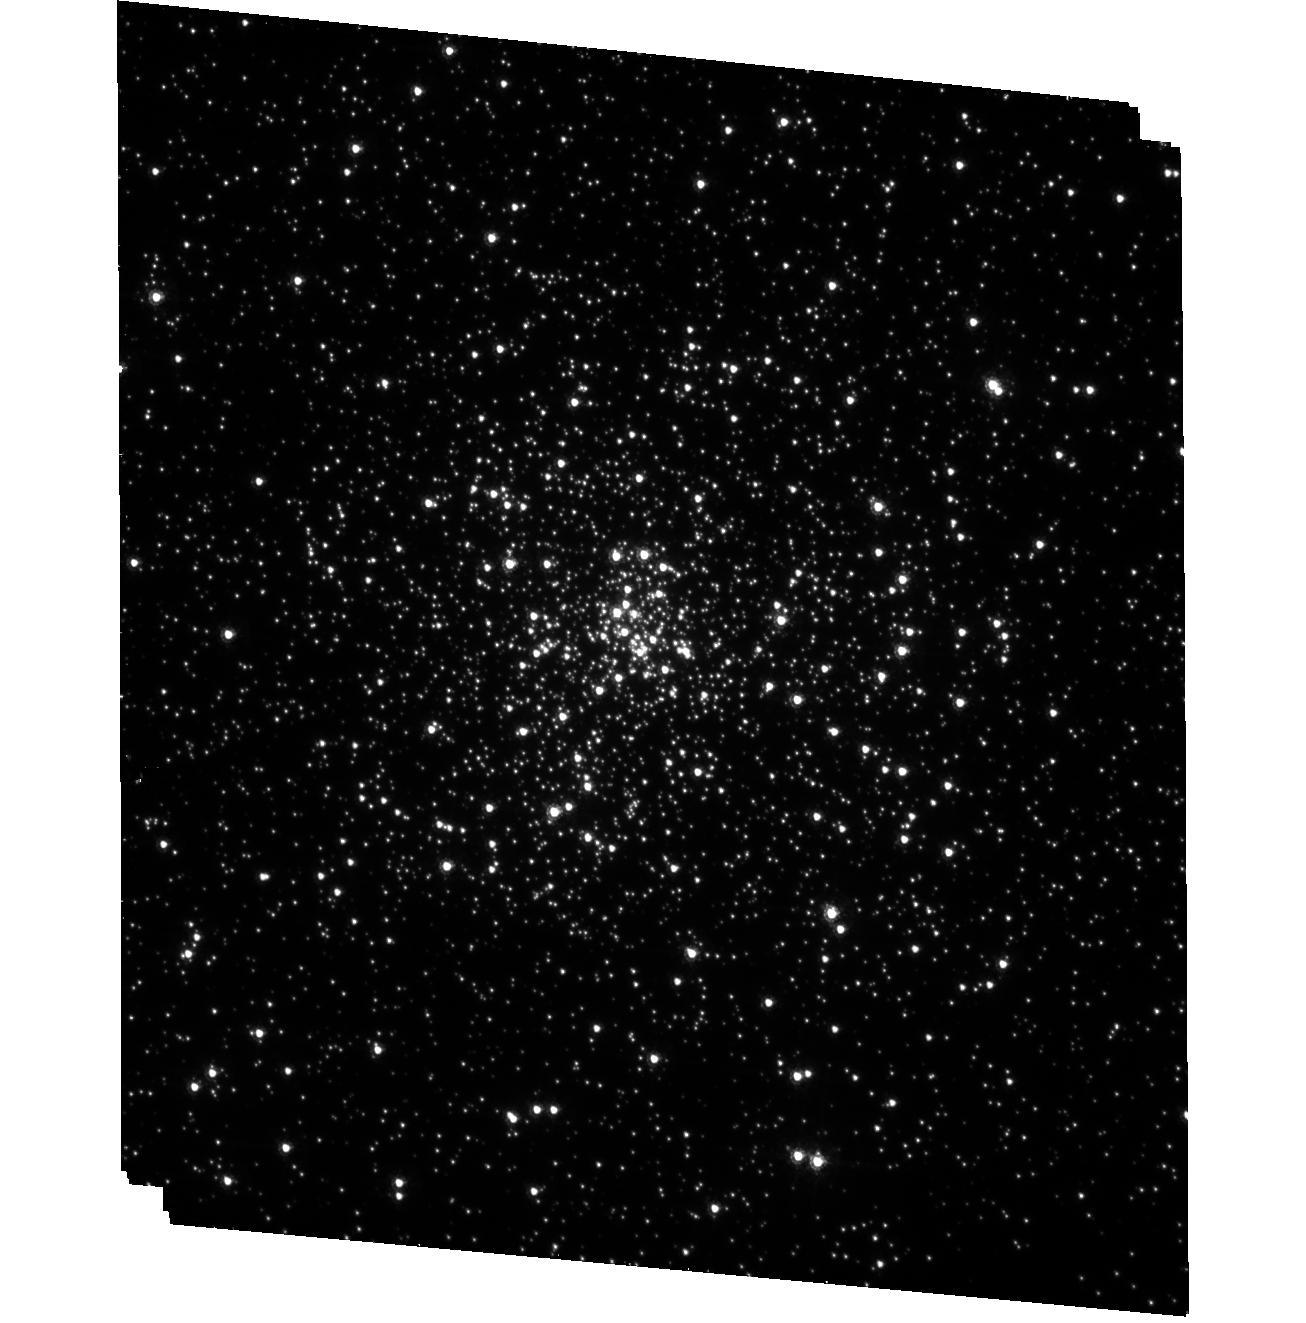
Target: NGC6624-POS4
Instrument: ACS/HRC
Filter: F435W
Exposure: 33 min
Observation ID: hst_10401_07_acs_hrc_f435w_j95z07

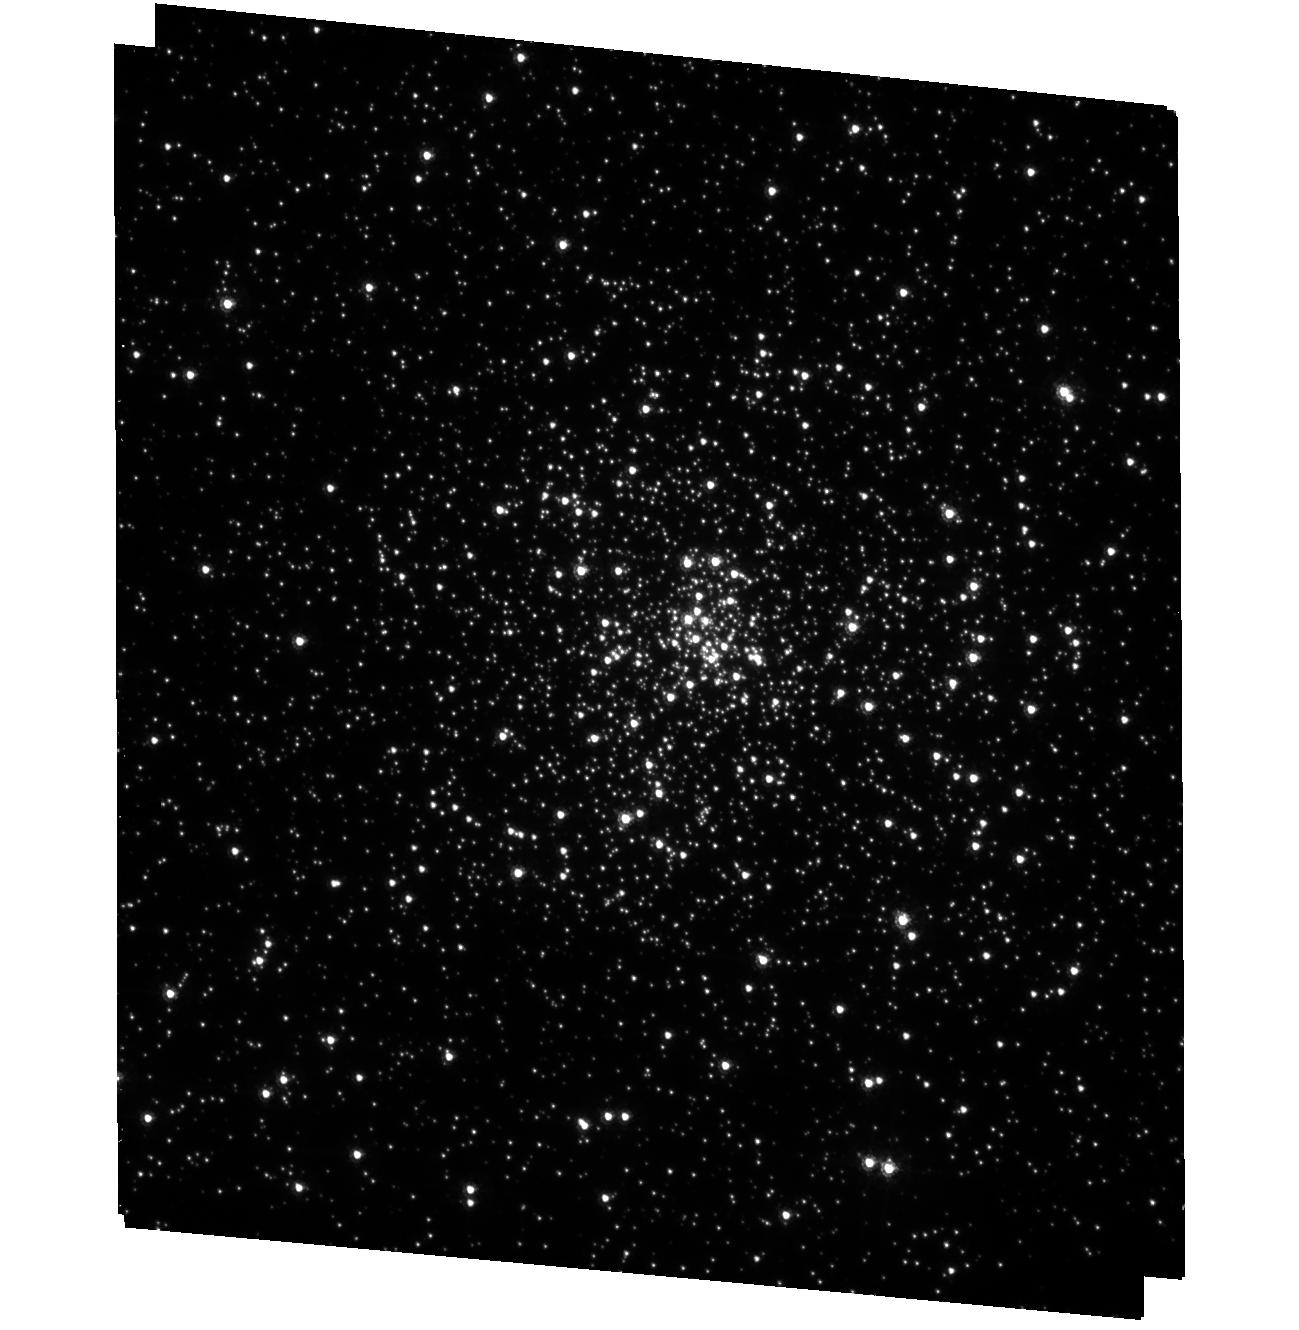
Target: NGC6624-POS1
Instrument: ACS/HRC
Filter: F435W
Exposure: 33 min
Observation ID: hst_10401_06_acs_hrc_f435w_j95z06

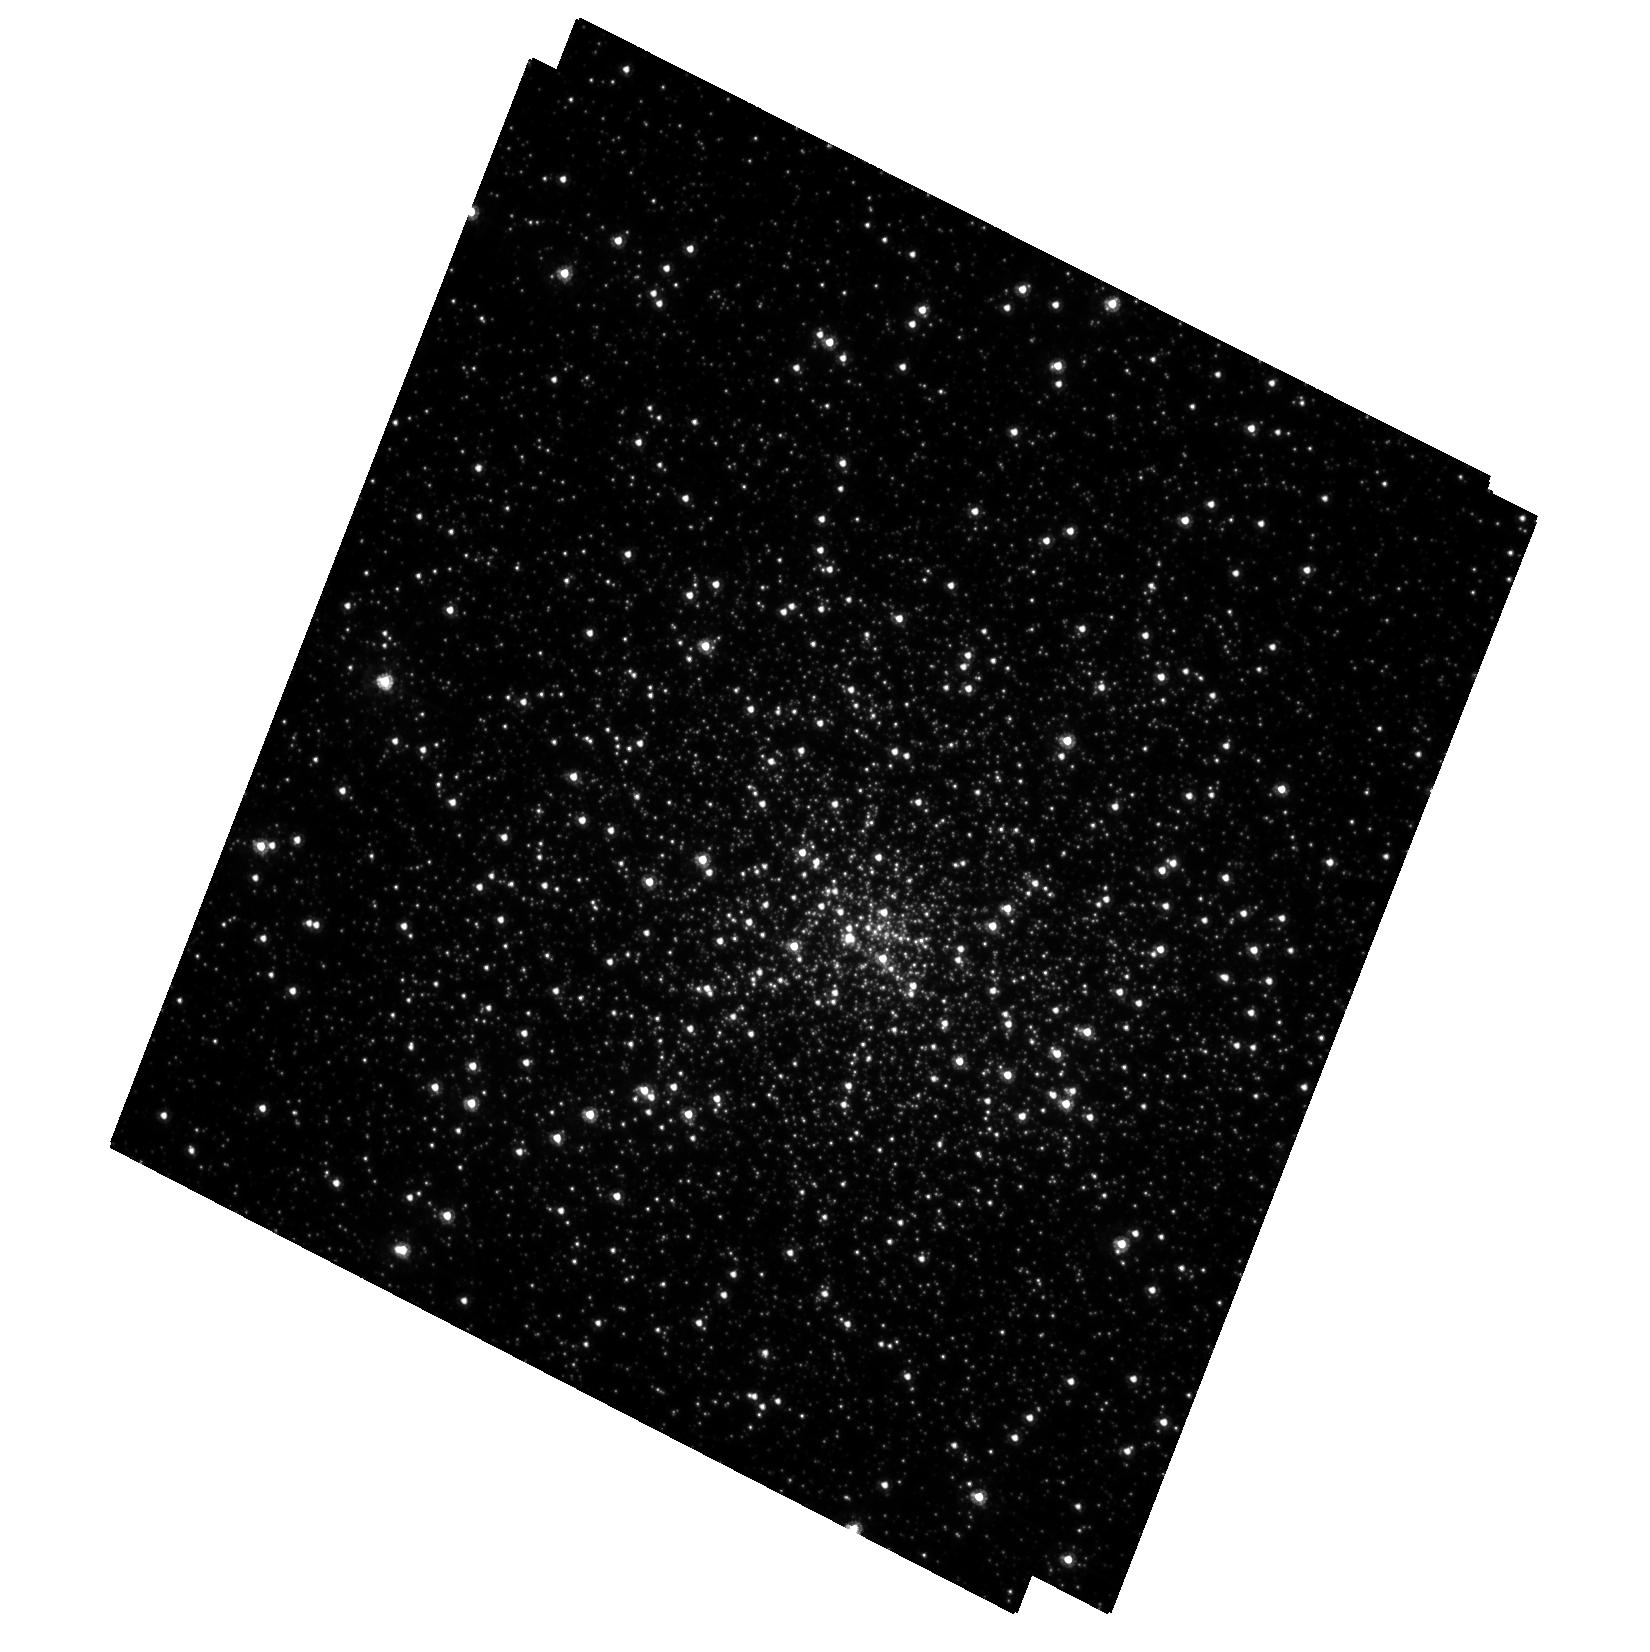
Target: NGC7078-POS3
Instrument: ACS/HRC
Filter: F435W
Exposure: 27 min
Observation ID: hst_10401_02_acs_hrc_f435w_j95z02

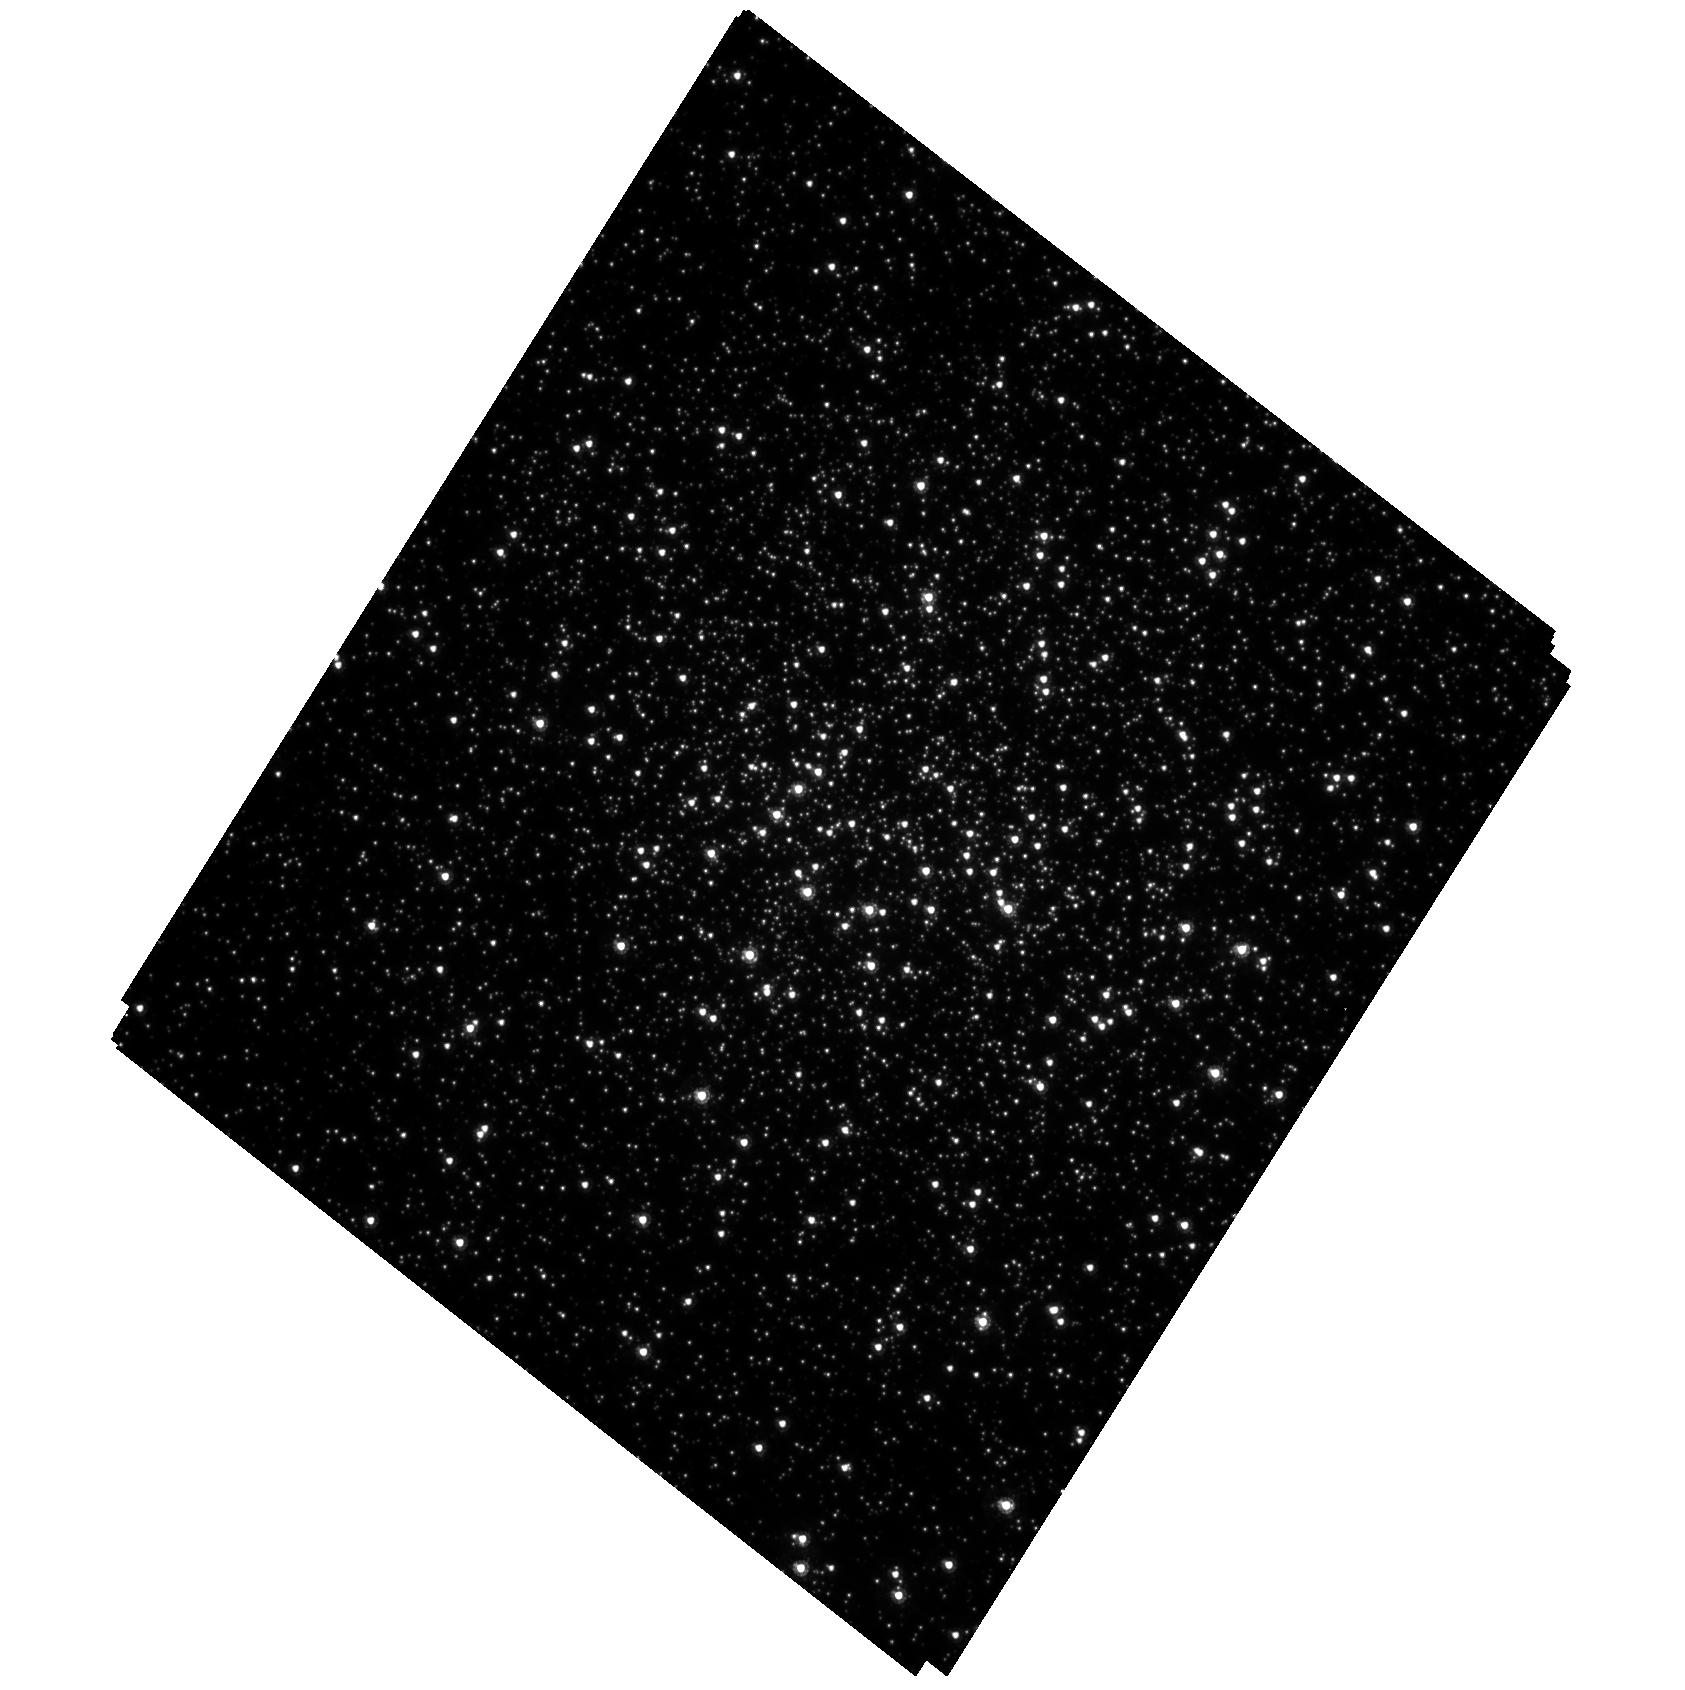
Target: NGC362-POS3
Instrument: ACS/HRC
Filter: F435W
Exposure: 24 min
Observation ID: hst_10401_01_acs_hrc_f435w_j95z01

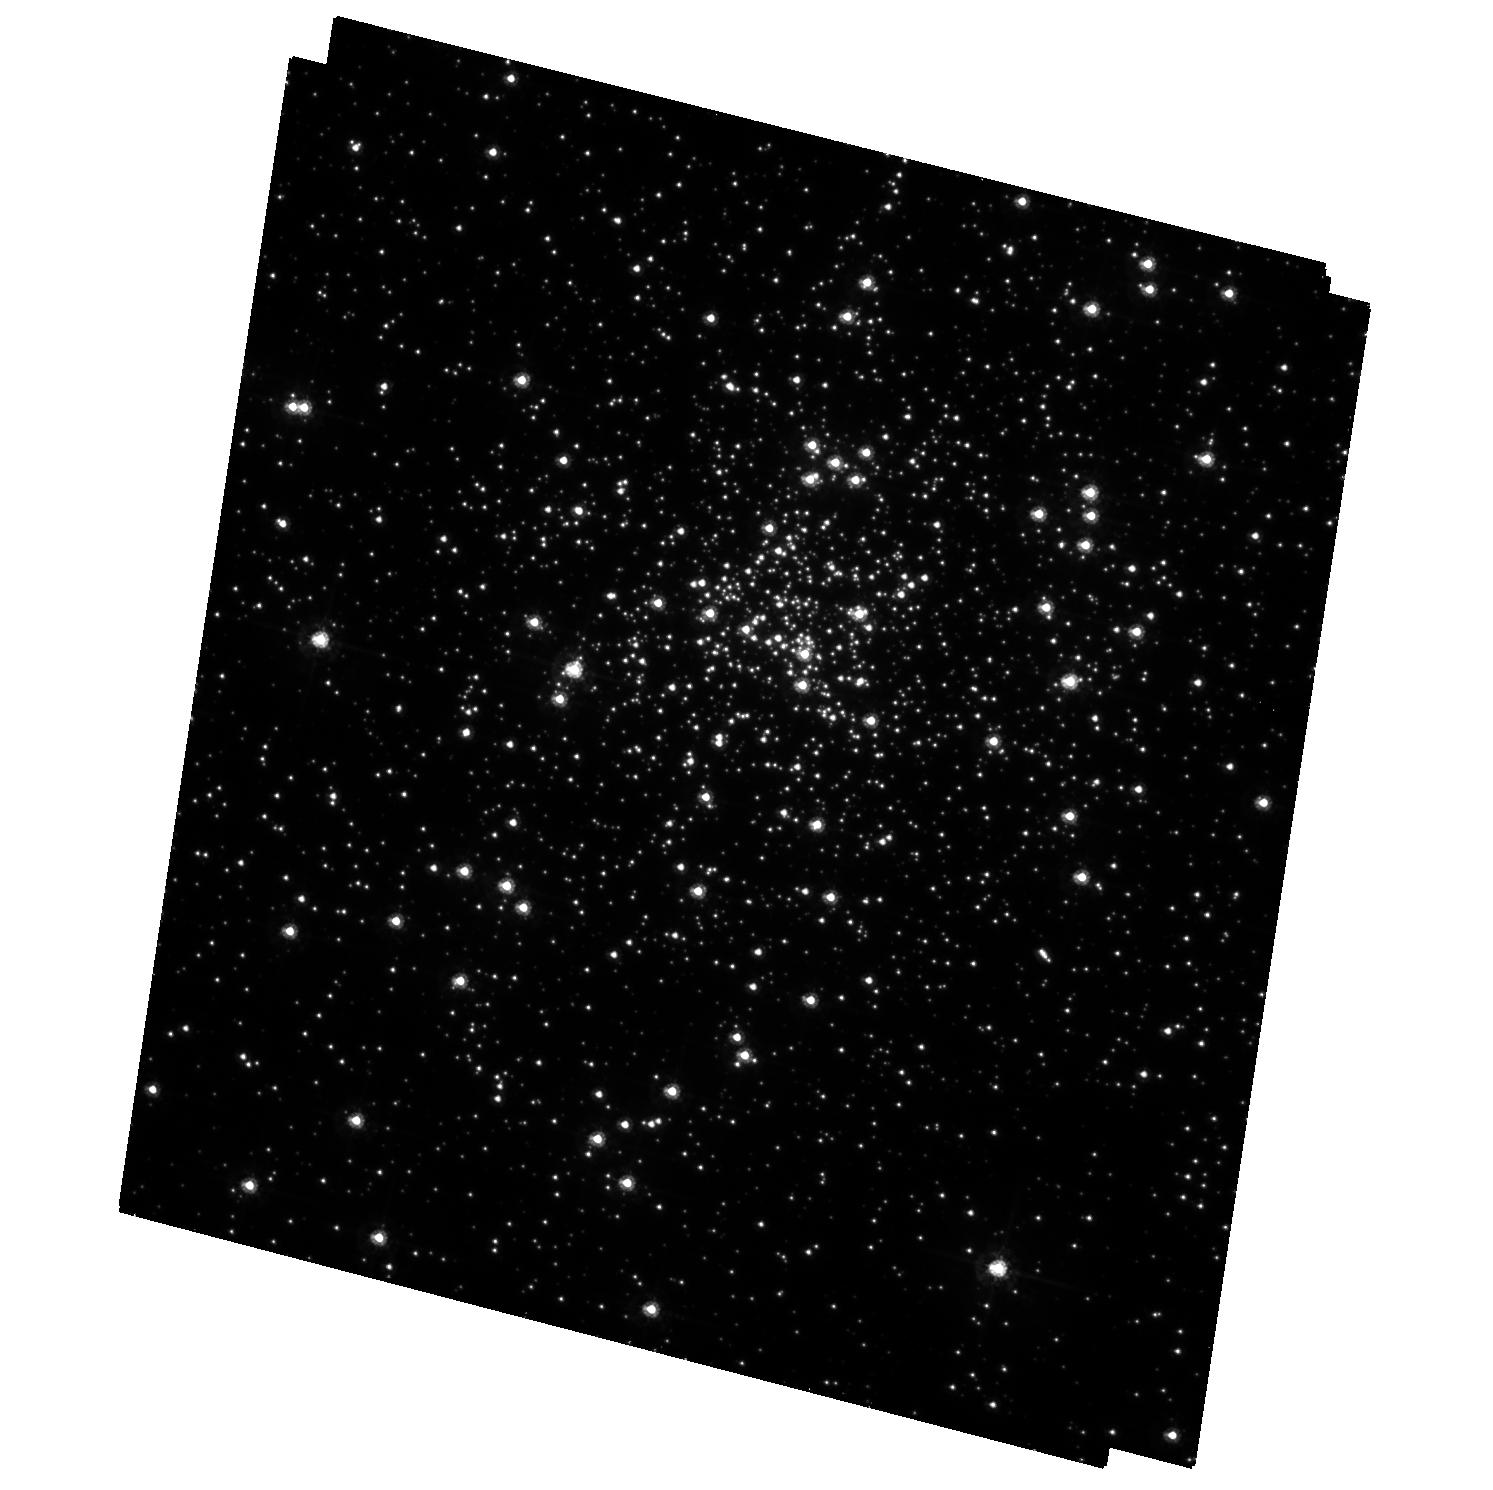
Target: NGC7099-POS2
Instrument: ACS/HRC
Filter: F435W
Exposure: 27 min
Observation ID: hst_10401_05_acs_hrc_f435w_j95z05

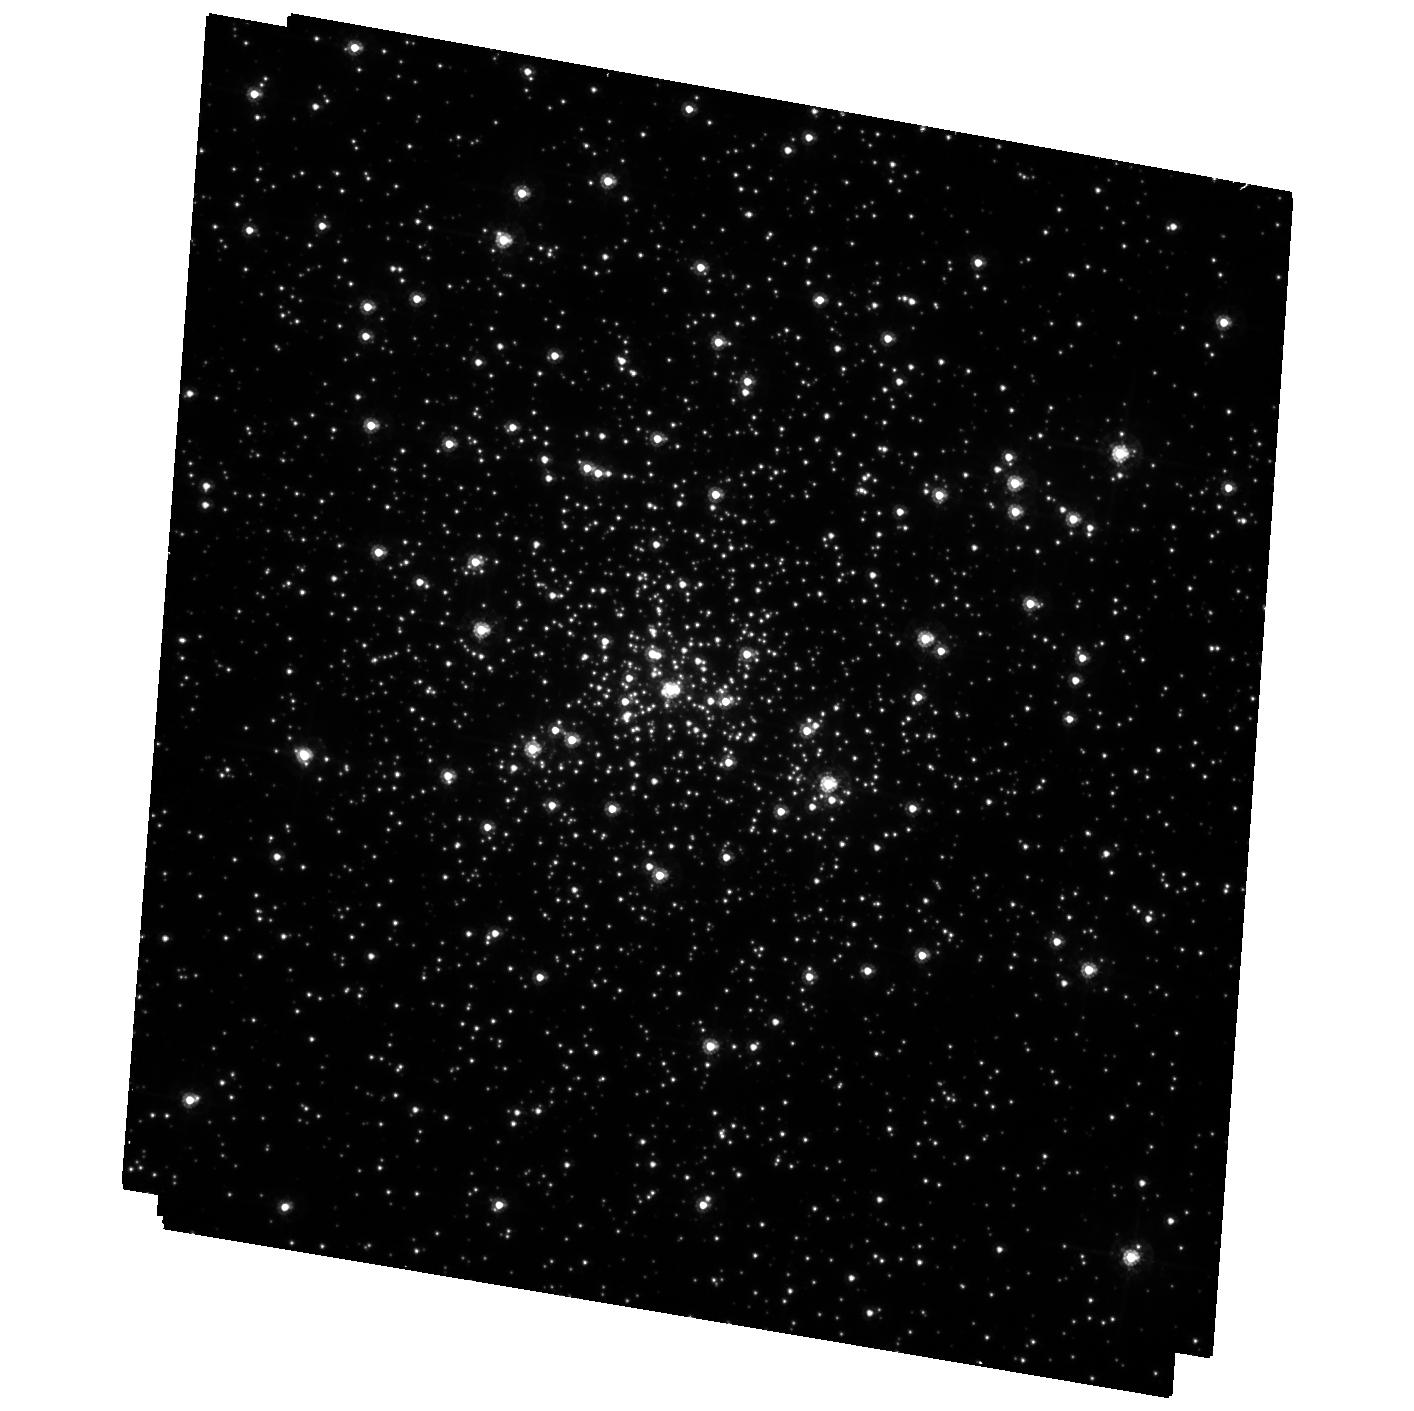
Target: NGC6681-POS3
Instrument: ACS/HRC
Filter: F435W
Exposure: 27 min
Observation ID: hst_10401_03_acs_hrc_f435w_j95z03

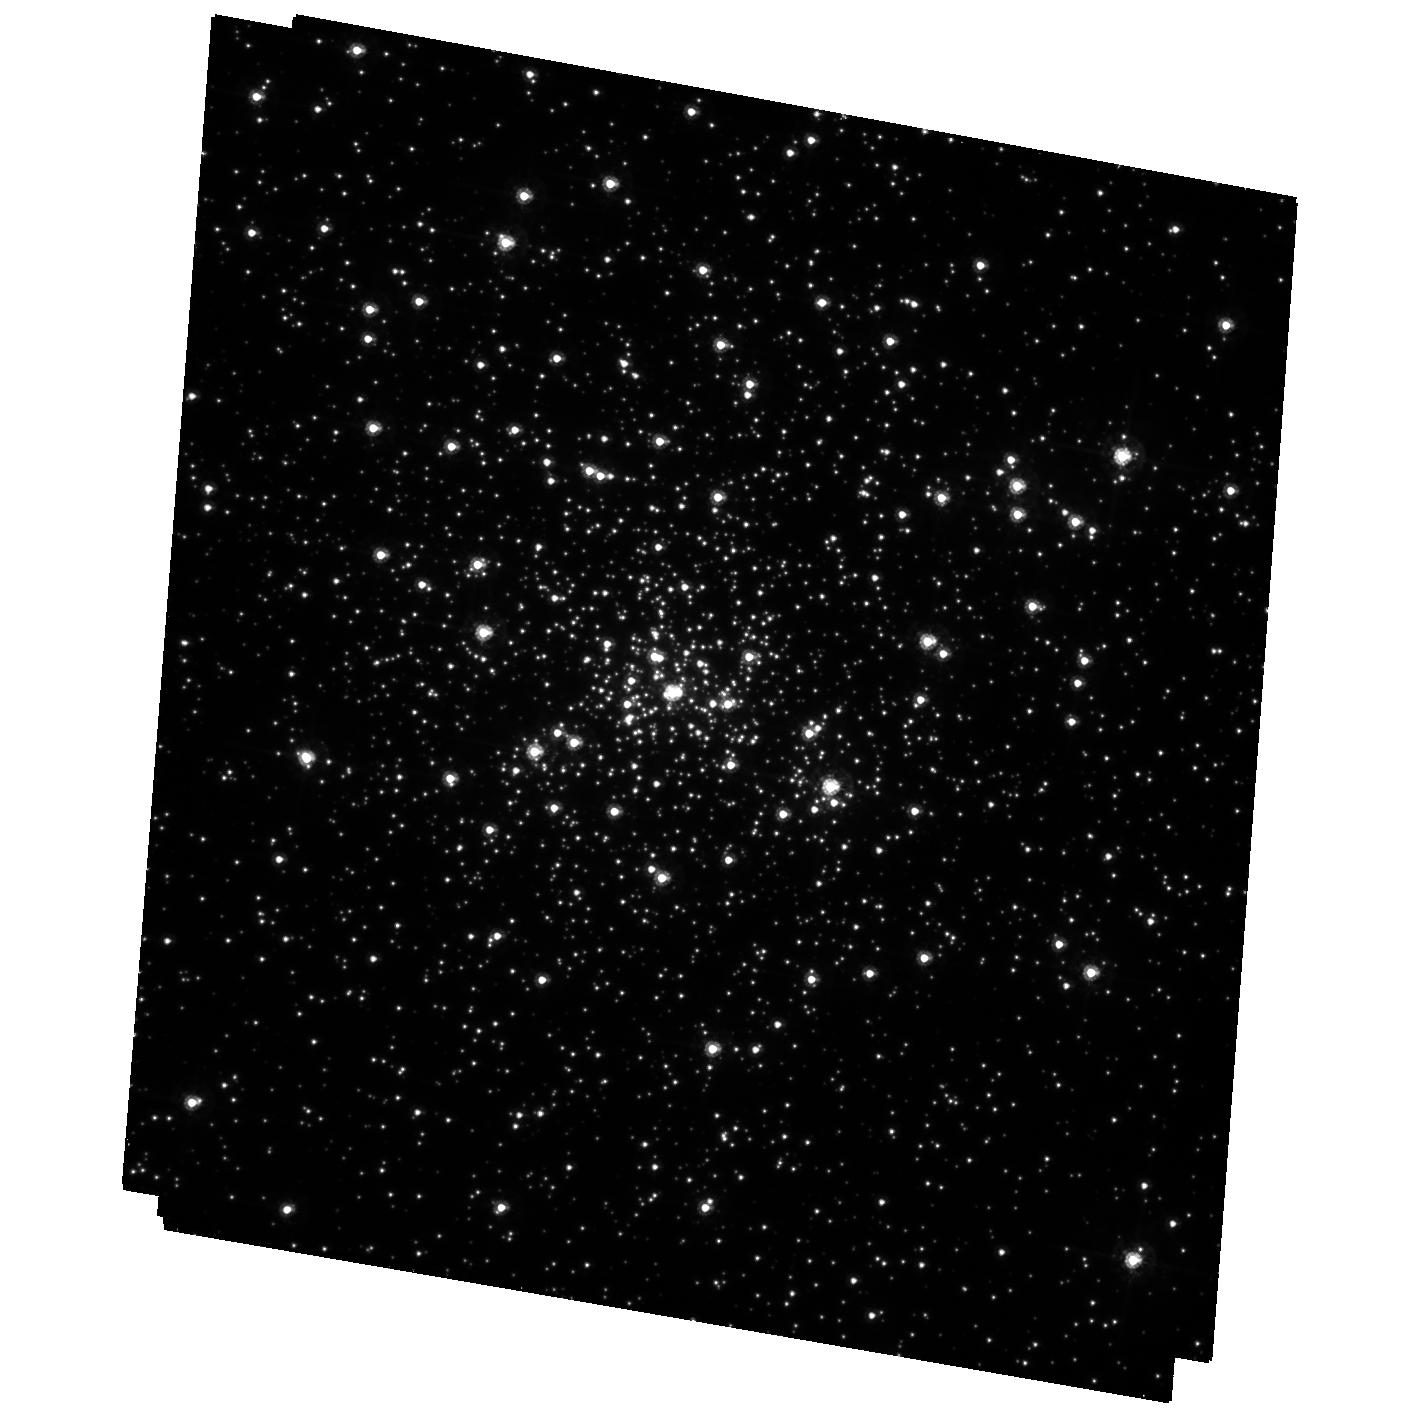
Target: NGC6681-POS3
Instrument: ACS/HRC
Filter: F435W
Exposure: 27 min
Observation ID: hst_10401_04_acs_hrc_f435w_j95z04

A Proper Motion Search for Intermediate Mass Black Holes in Globular Clusters (PI: Chandar, Rupali)

Establishing the presence or absence of intermediate-mass black holes (IMBH) in globular clusters is crucial for understanding the evolution of dense stellar systems. We propose a systematic search for IMBHs by conducting an imaging/proper motion study of the centers of five of the closest, most centrally concentrated Galactic globular clusters. ACS/HRC observations allow for accurate proper motion measurements for stars all the way into the center of each cluster. Our approach consists of exploiting the blue/near-ultraviolet wavelength range in each of cycles 13 and 14, in order to dim both the bright red giants and the background of faint red stars, hence alleviating the crowding problems experienced by previous studies. Both filter and target selection are critical for the success of this project, and no previous HST program has an appropriate combination to allow proper motion measurements for most stars into the very centers of crowded clusters. The velocity measurements will allow us to: (i) place constraints on the mass of a central black hole in each cluster (detailed calculations show that the proposed observations are sufficient to detect any central black hole with a mass as low as 3000 solar masses at the greater than 3 sigma level); (ii) derive the internal velocity dispersion as a function of cluster radius; (iii) verify or reject previous reports of cluster rotation; and (iv) directly measure any velocity anisotropy as a function of radius. If this project is not started with HST now, it may not be possible again for several decades.